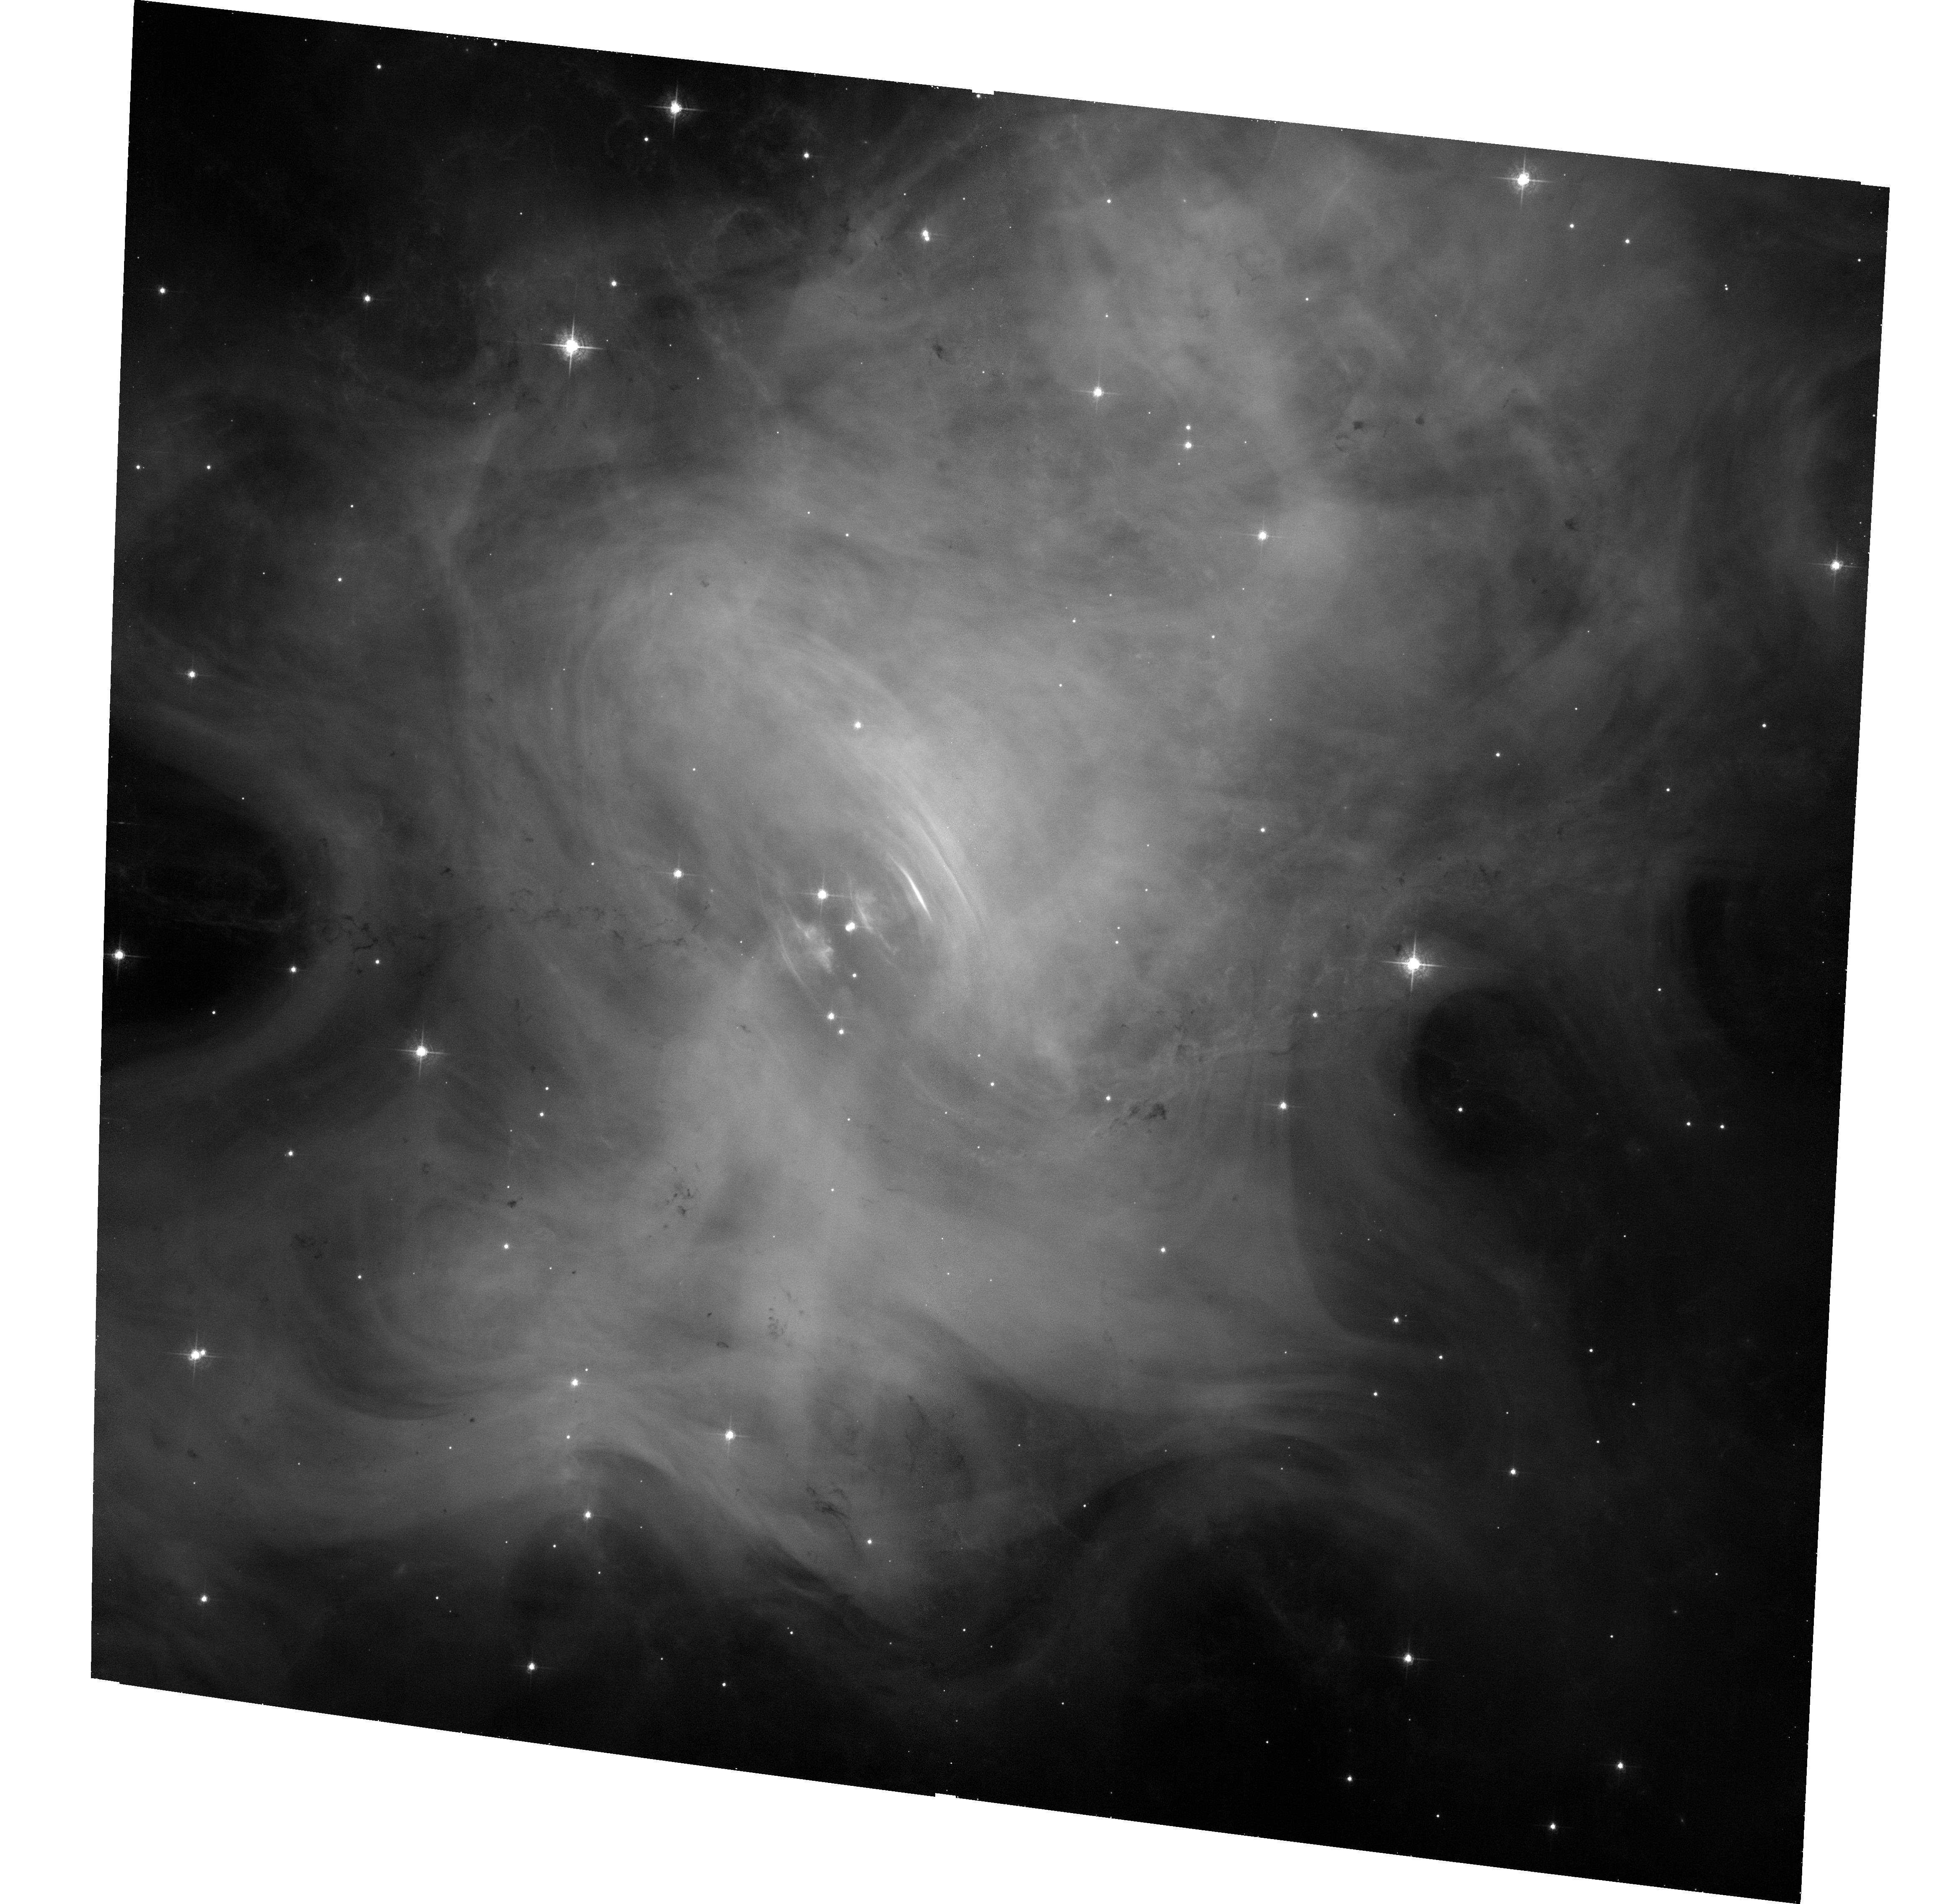
Target: CRAB-NEBULA
Instrument: ACS/WFC
Filter: F550M
Exposure: 33 min
Observation ID: hst_13772_02_acs_wfc_f550m_jcp302

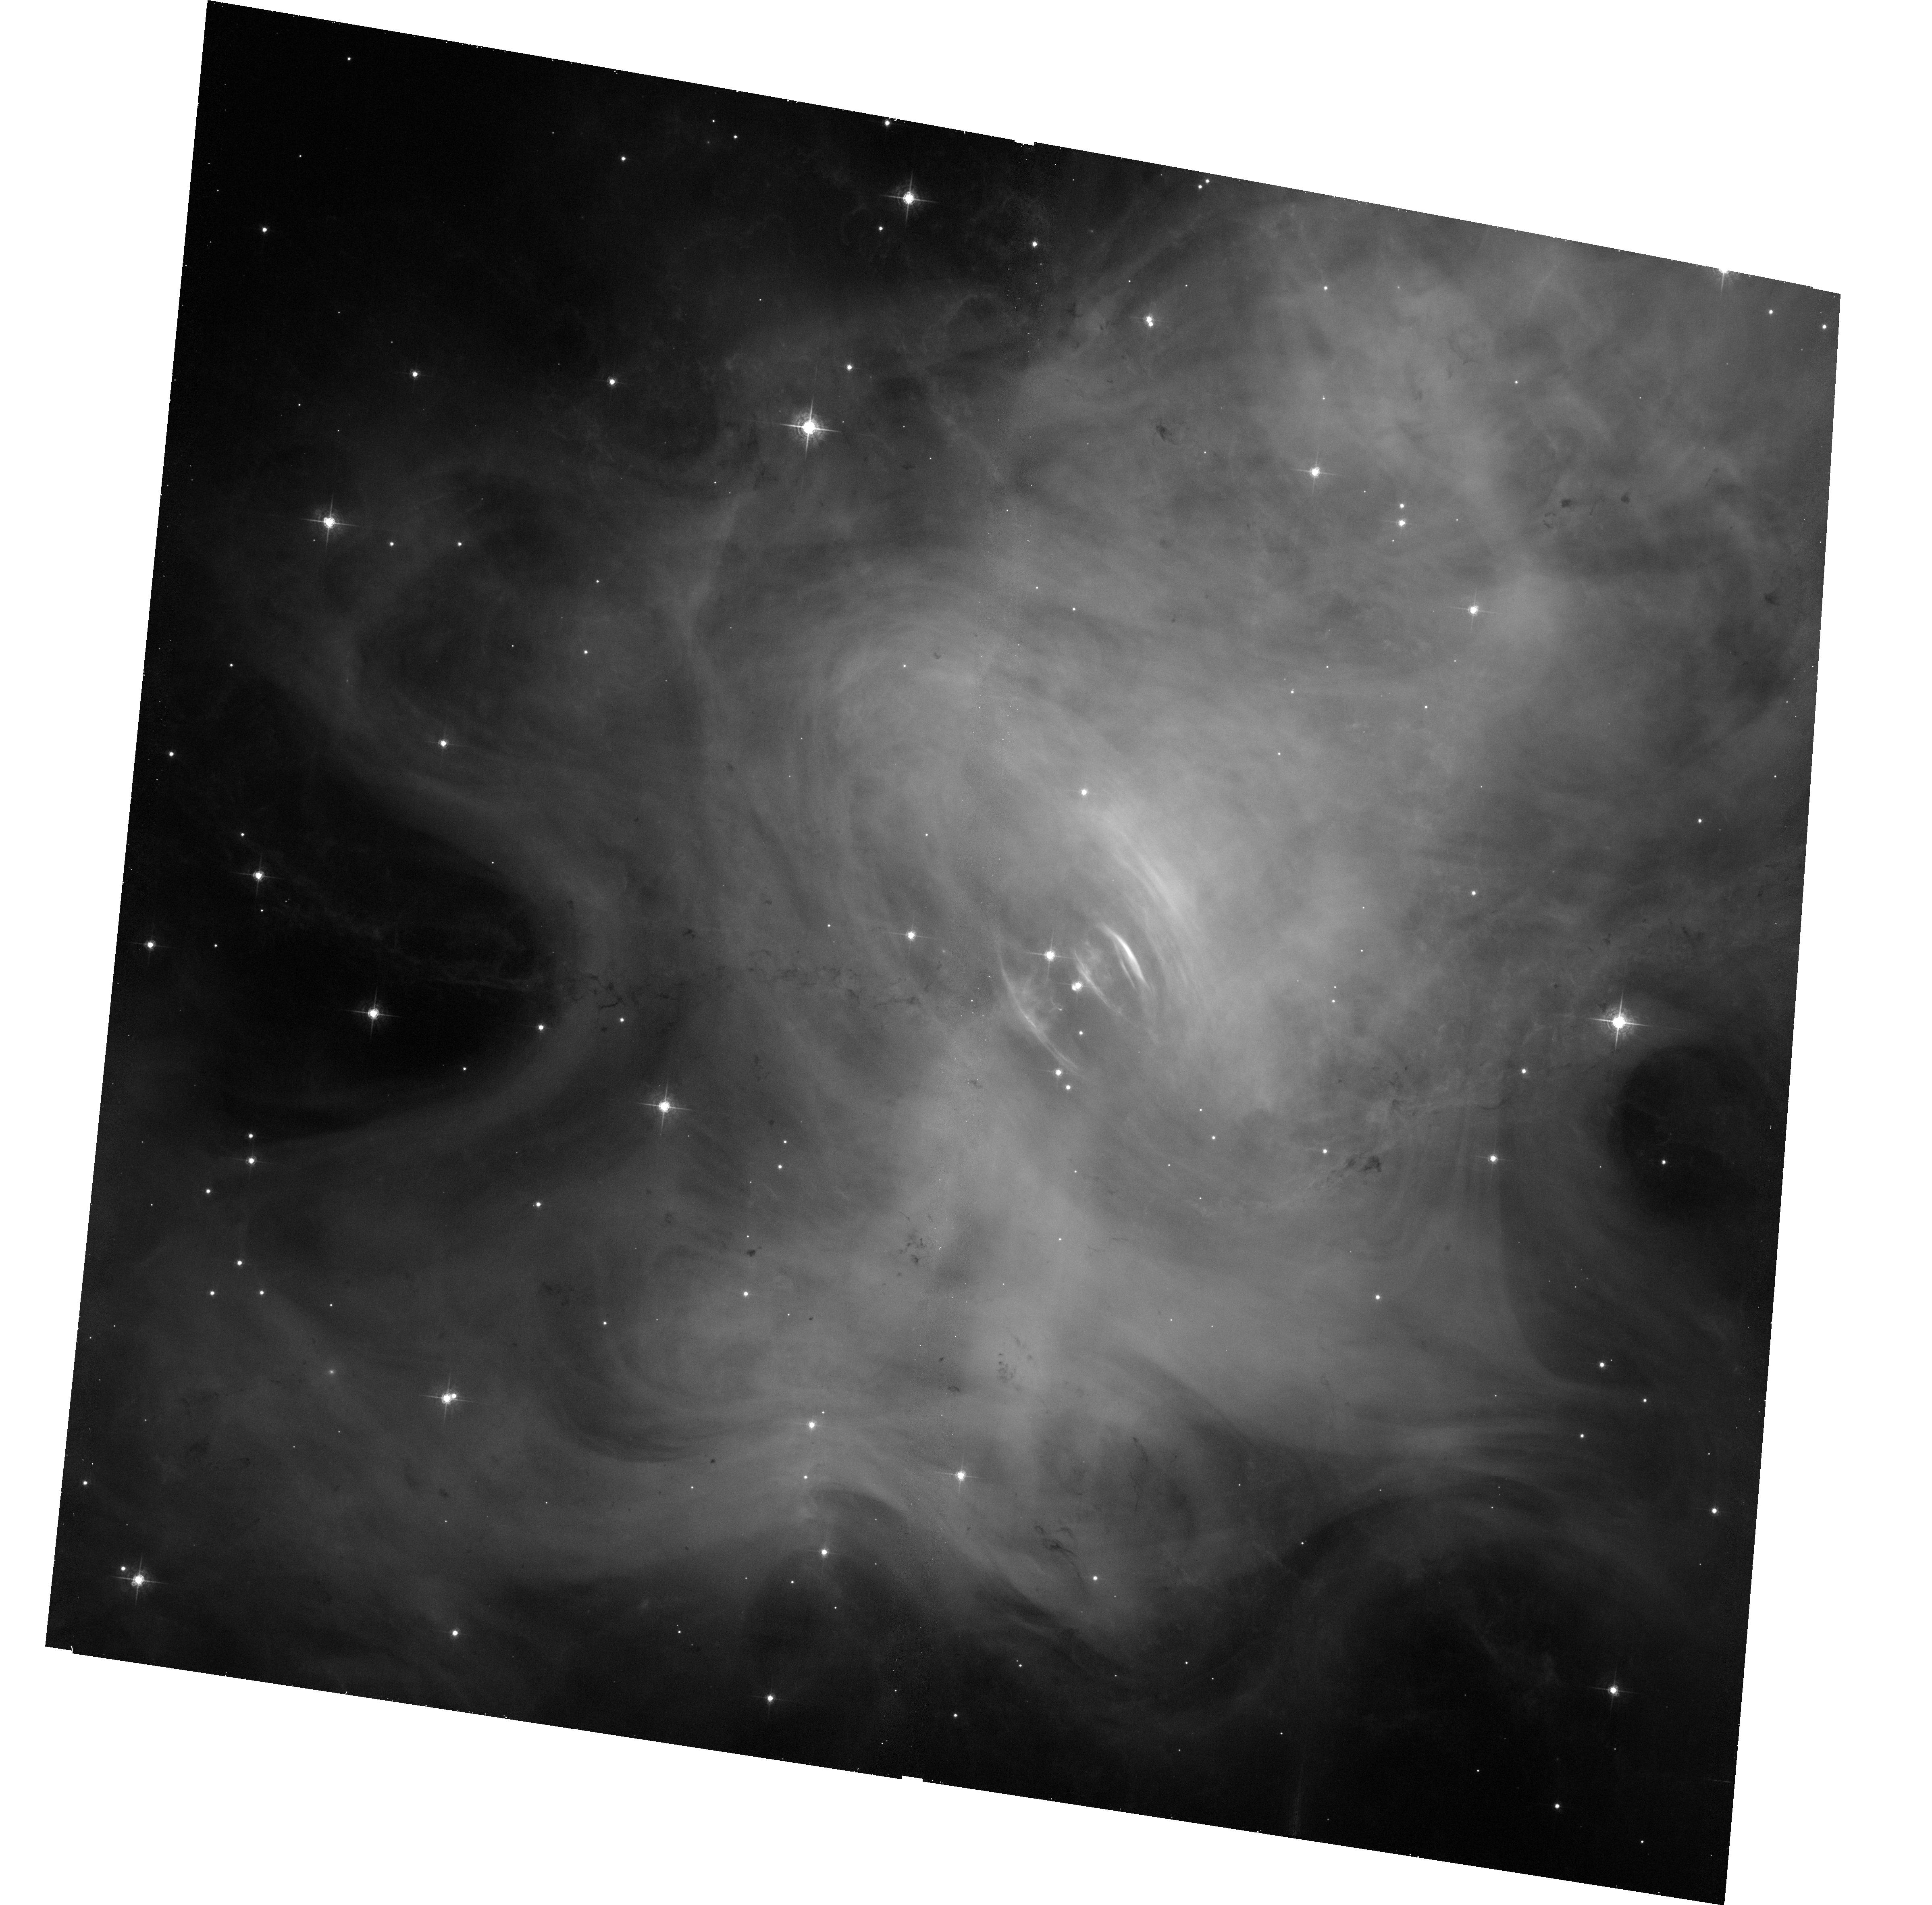
Target: CRAB-NEBULA
Instrument: ACS/WFC
Filter: F550M
Exposure: 33 min
Observation ID: hst_13772_04_acs_wfc_f550m_jcp304

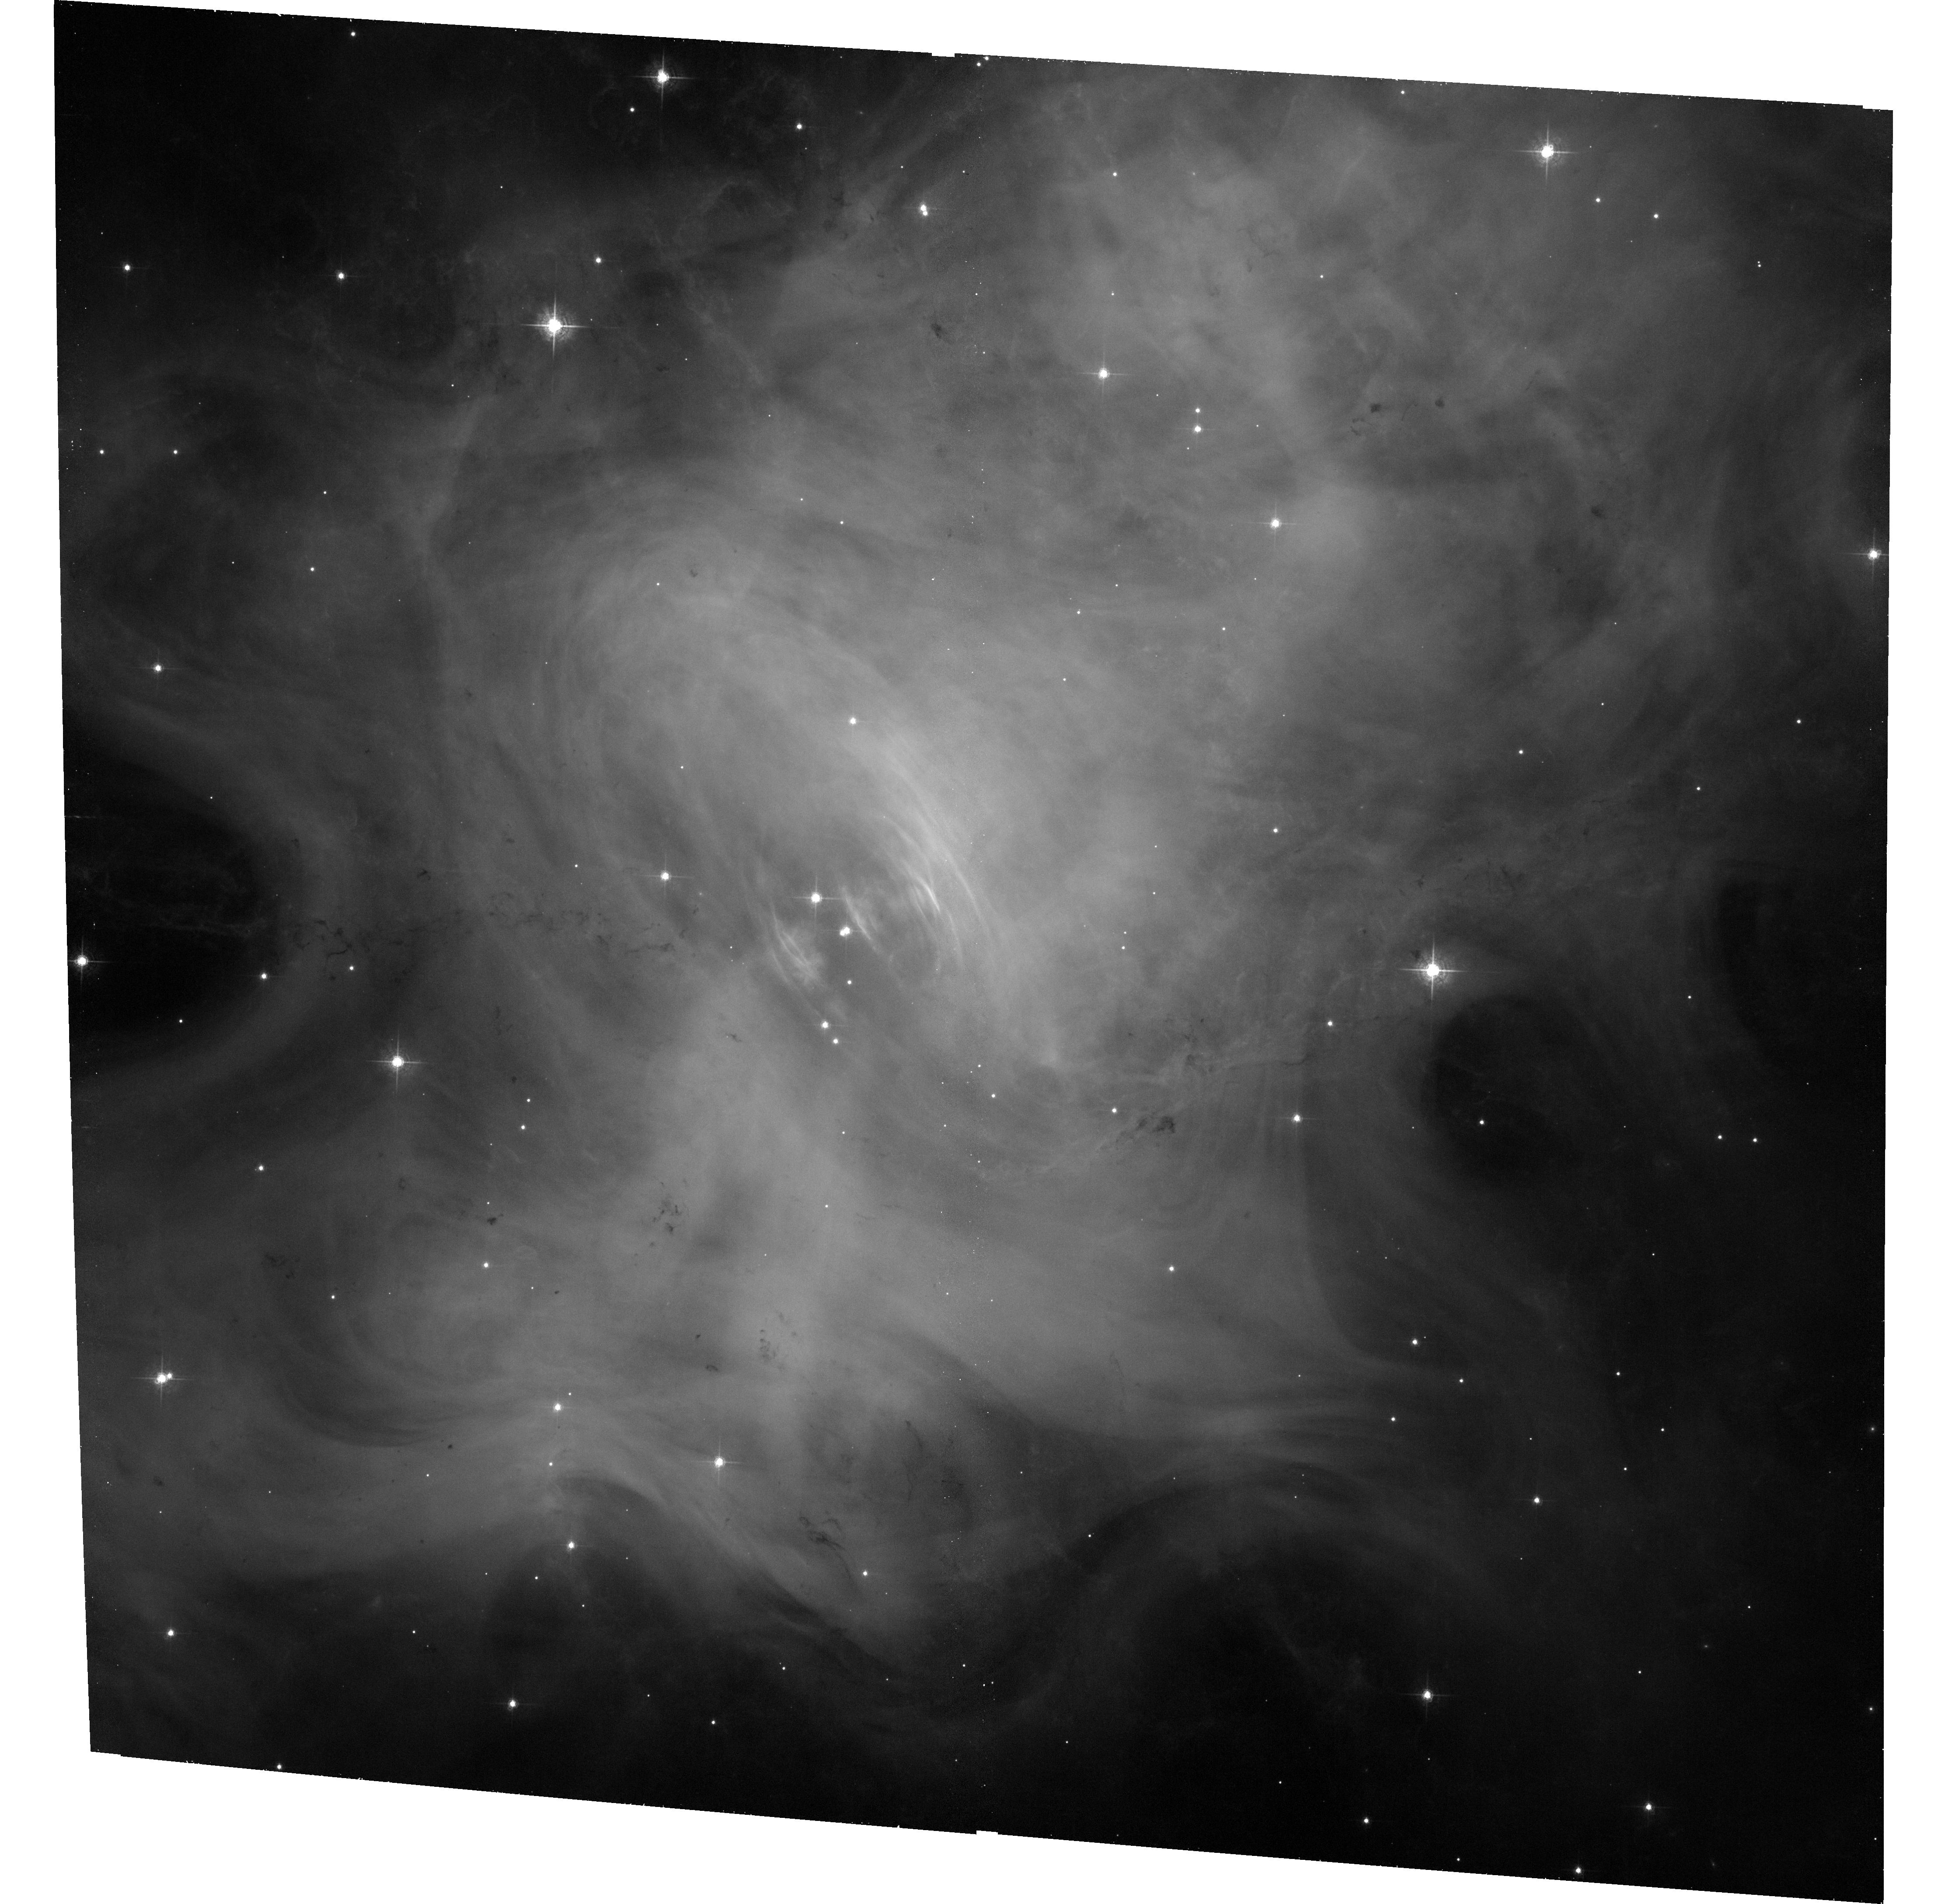
Target: CRAB-NEBULA
Instrument: ACS/WFC
Filter: F550M
Exposure: 33 min
Observation ID: hst_13772_03_acs_wfc_f550m_jcp303

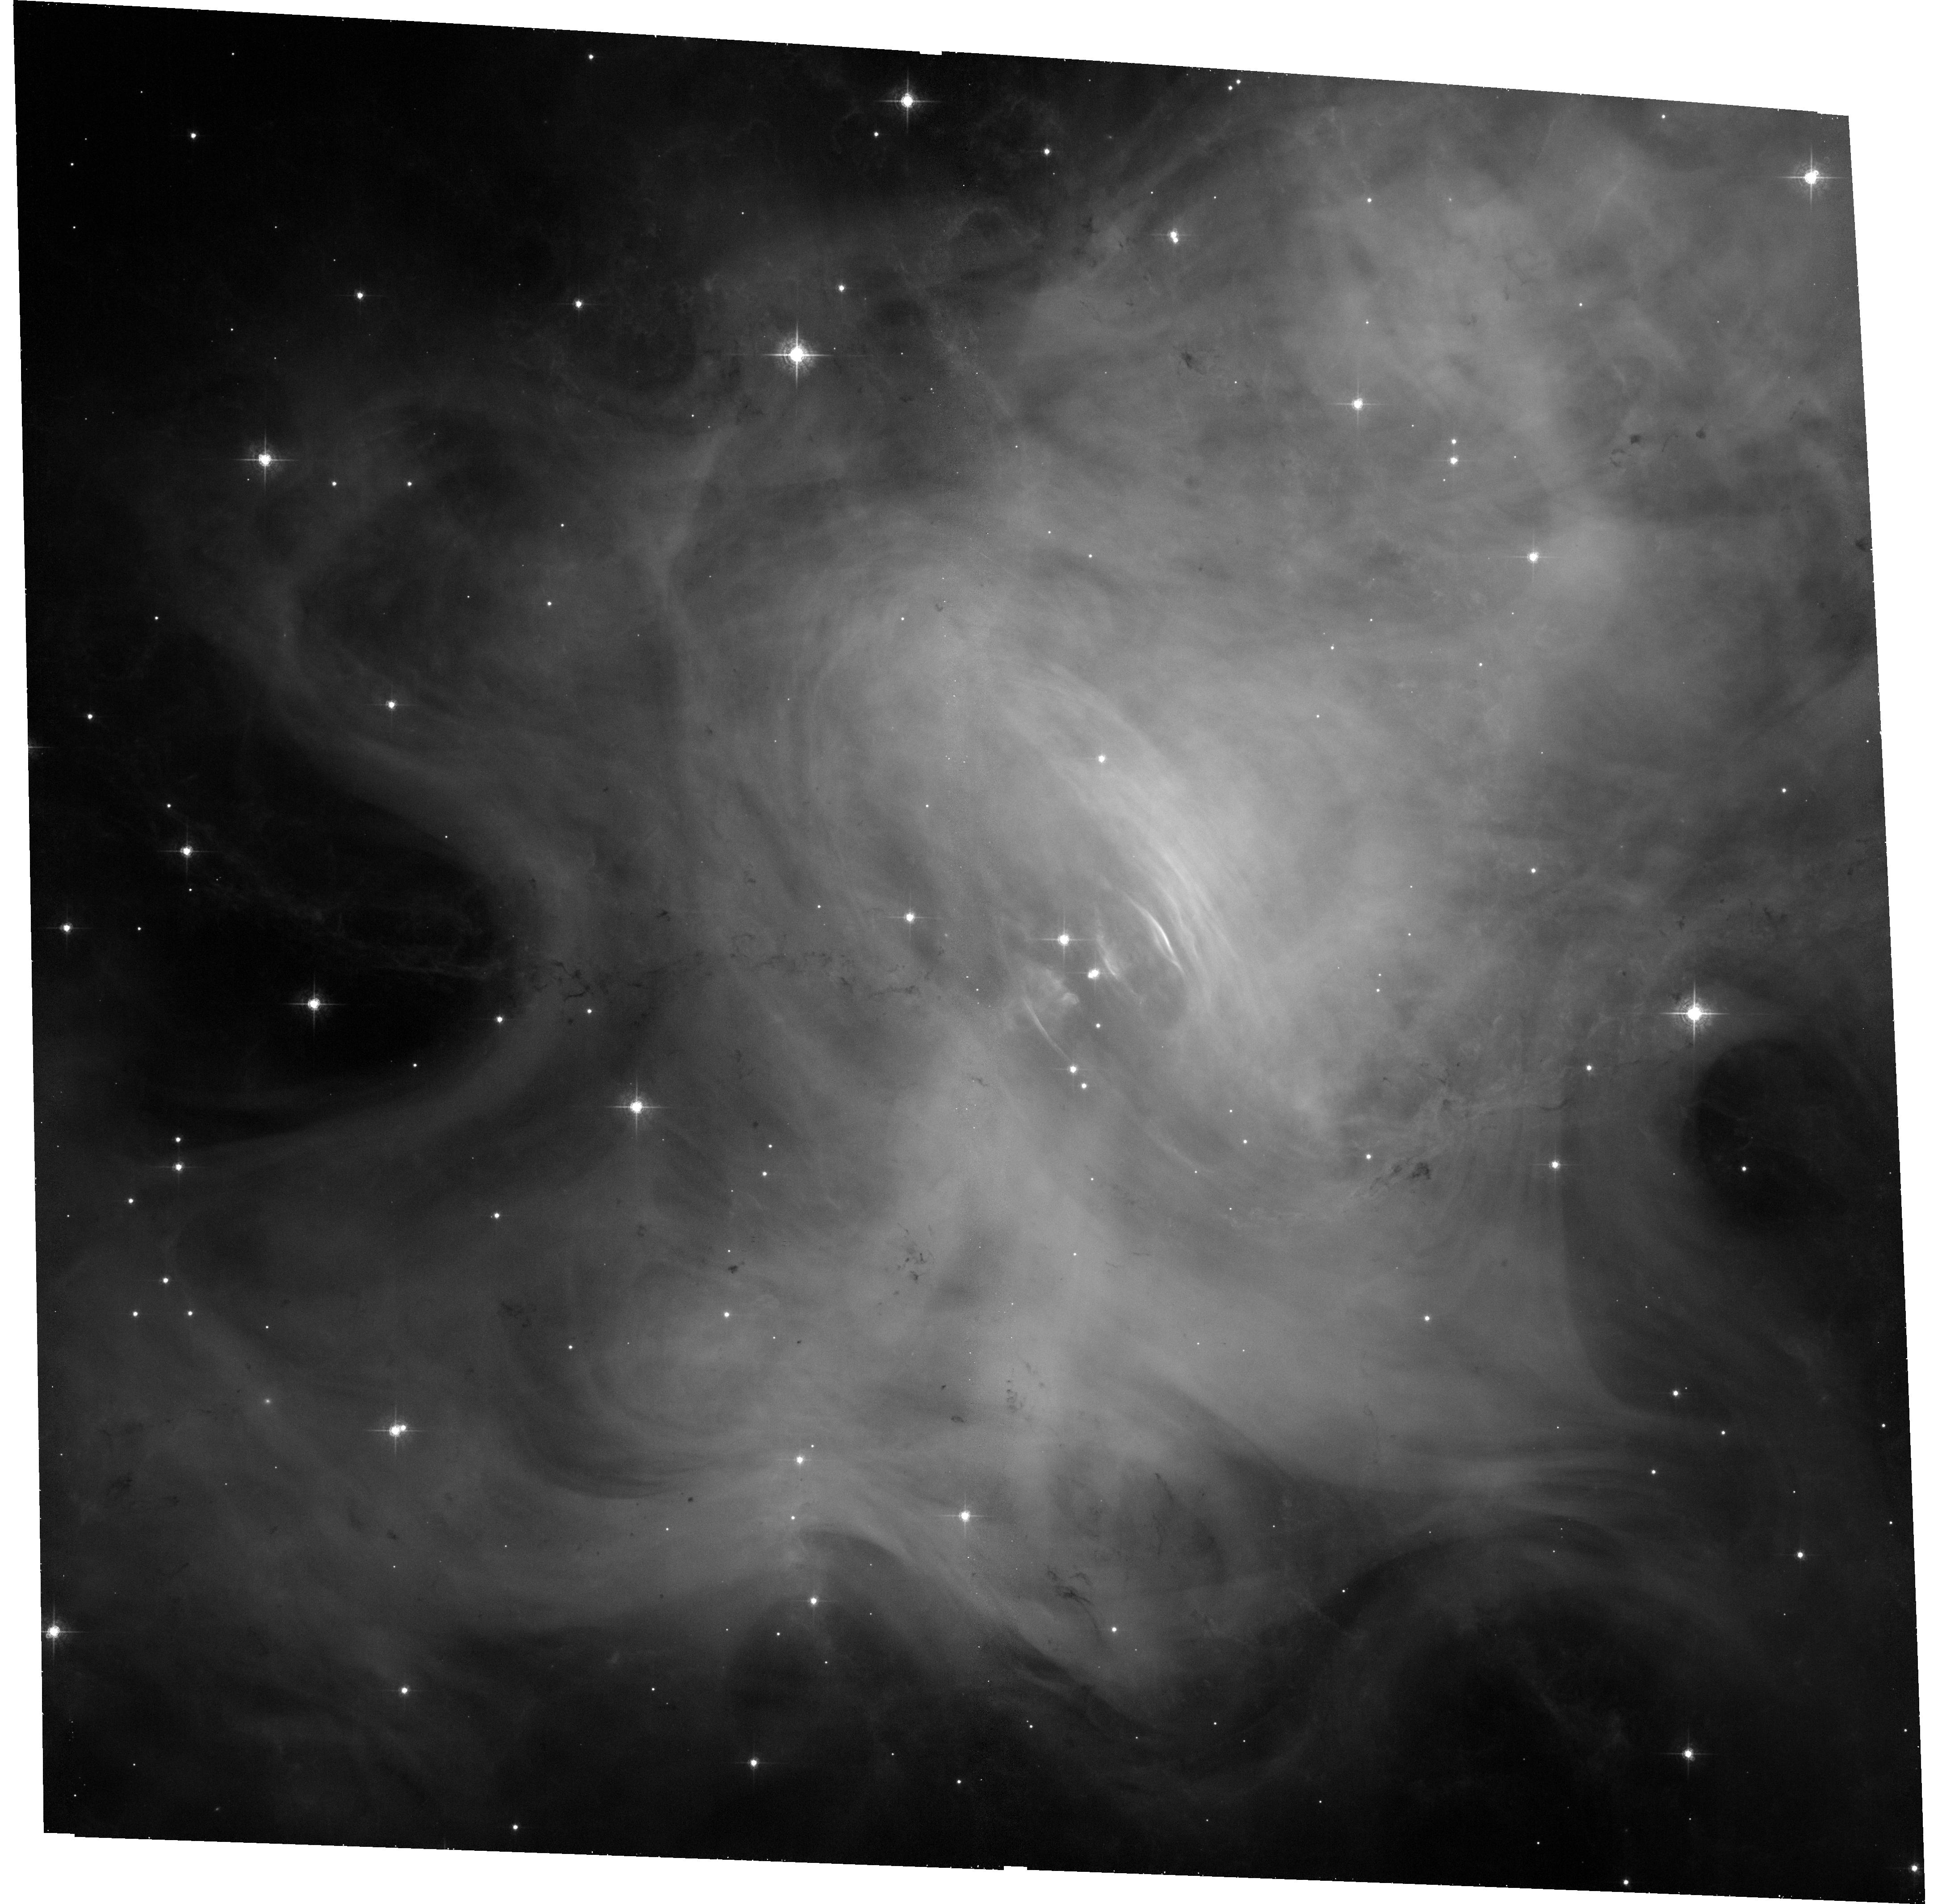
Target: CRAB-NEBULA
Instrument: ACS/WFC
Filter: F550M
Exposure: 33 min
Observation ID: hst_13772_01_acs_wfc_f550m_jcp301

Joint Chandra and HST Monitoring and Studies of the Crab Nebula (PI: Weisskopf, Martin C.)

The scientific purpose of this proposal is three-fold: (1) Continue to quantify and correlate the Crab s X-ray and optical, temporal and spatial variations, developing a legacy database for high-spatial-resolution studies of this astrophysical archetype; (2) identify and explore phenomena responsible for the recently discovered fact that the Crab is not a standard candle in hard X-rays; and (3) establish X-ray and optical baselines, to aid in determining the location and physics of the Crab s gamma-ray flares.